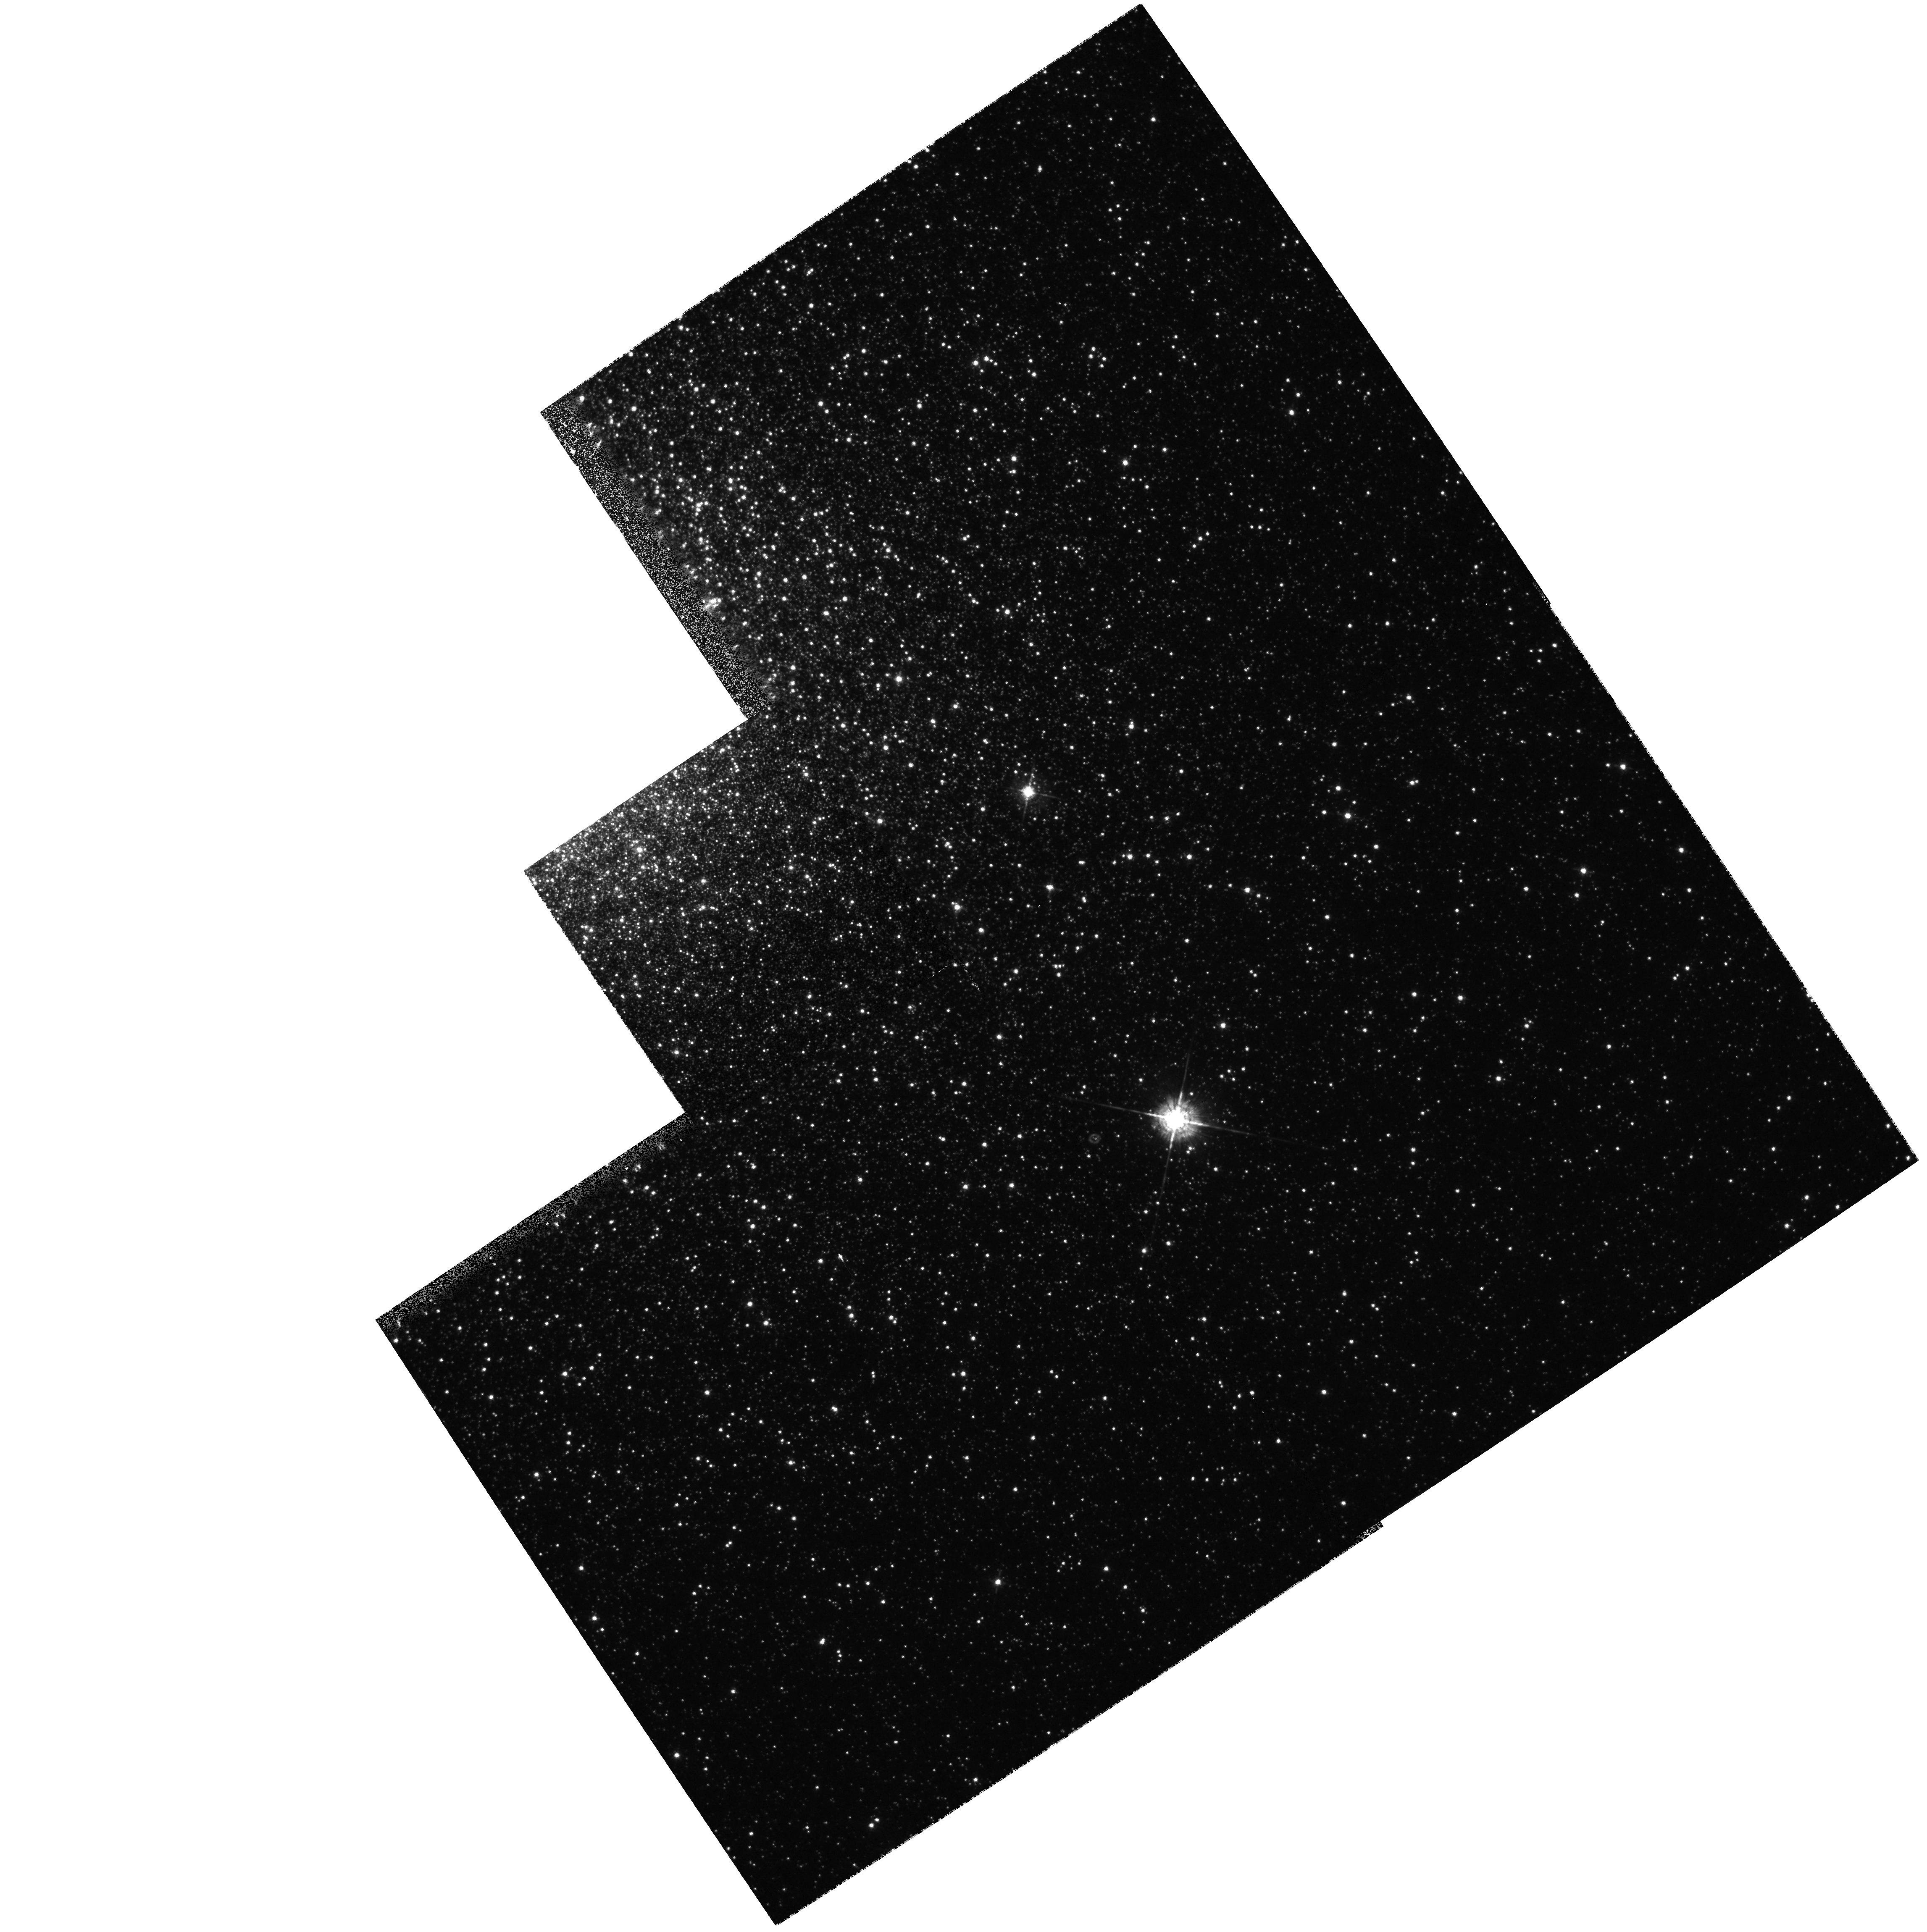
Target: NGC6441-PN
Instrument: WFPC2/PC
Filter: F547M
Exposure: 3 min
Observation ID: hst_6780_01_wfpc2_pc_f547m_u39u01

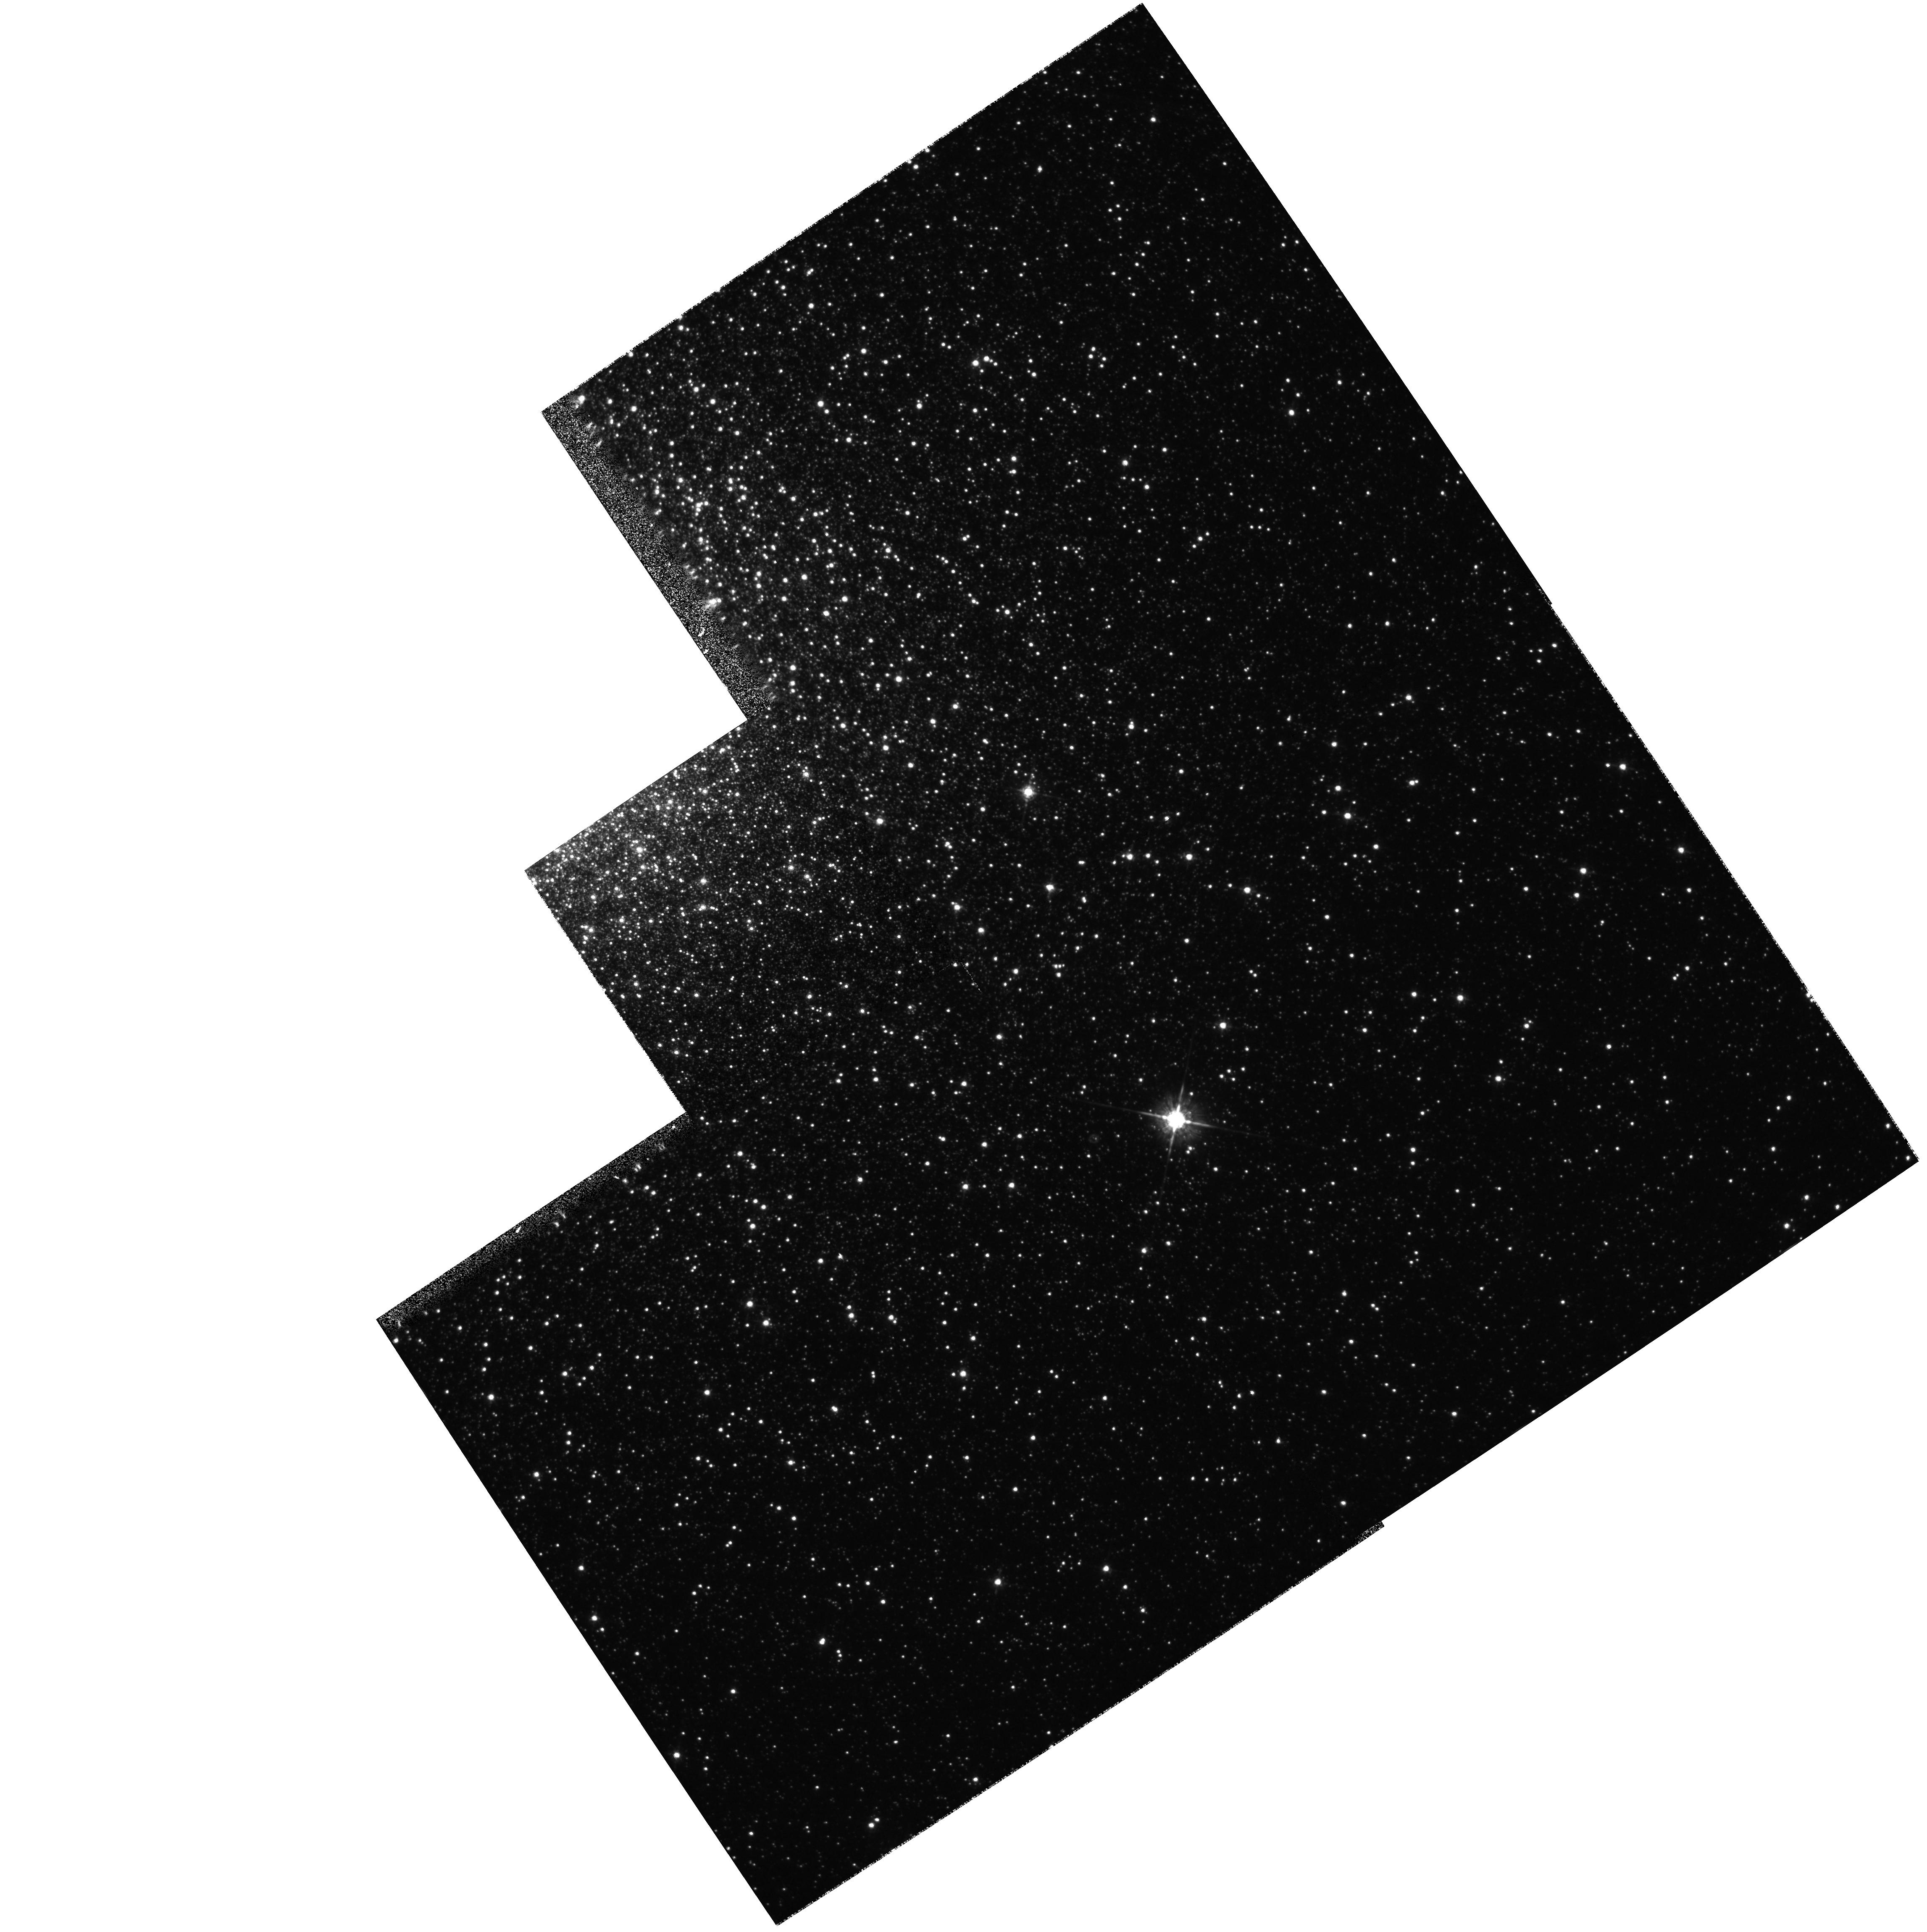
Target: NGC6441-PN
Instrument: WFPC2/PC
Filter: F675W
Exposure: 2 min
Observation ID: hst_6780_01_wfpc2_pc_f675w_u39u01

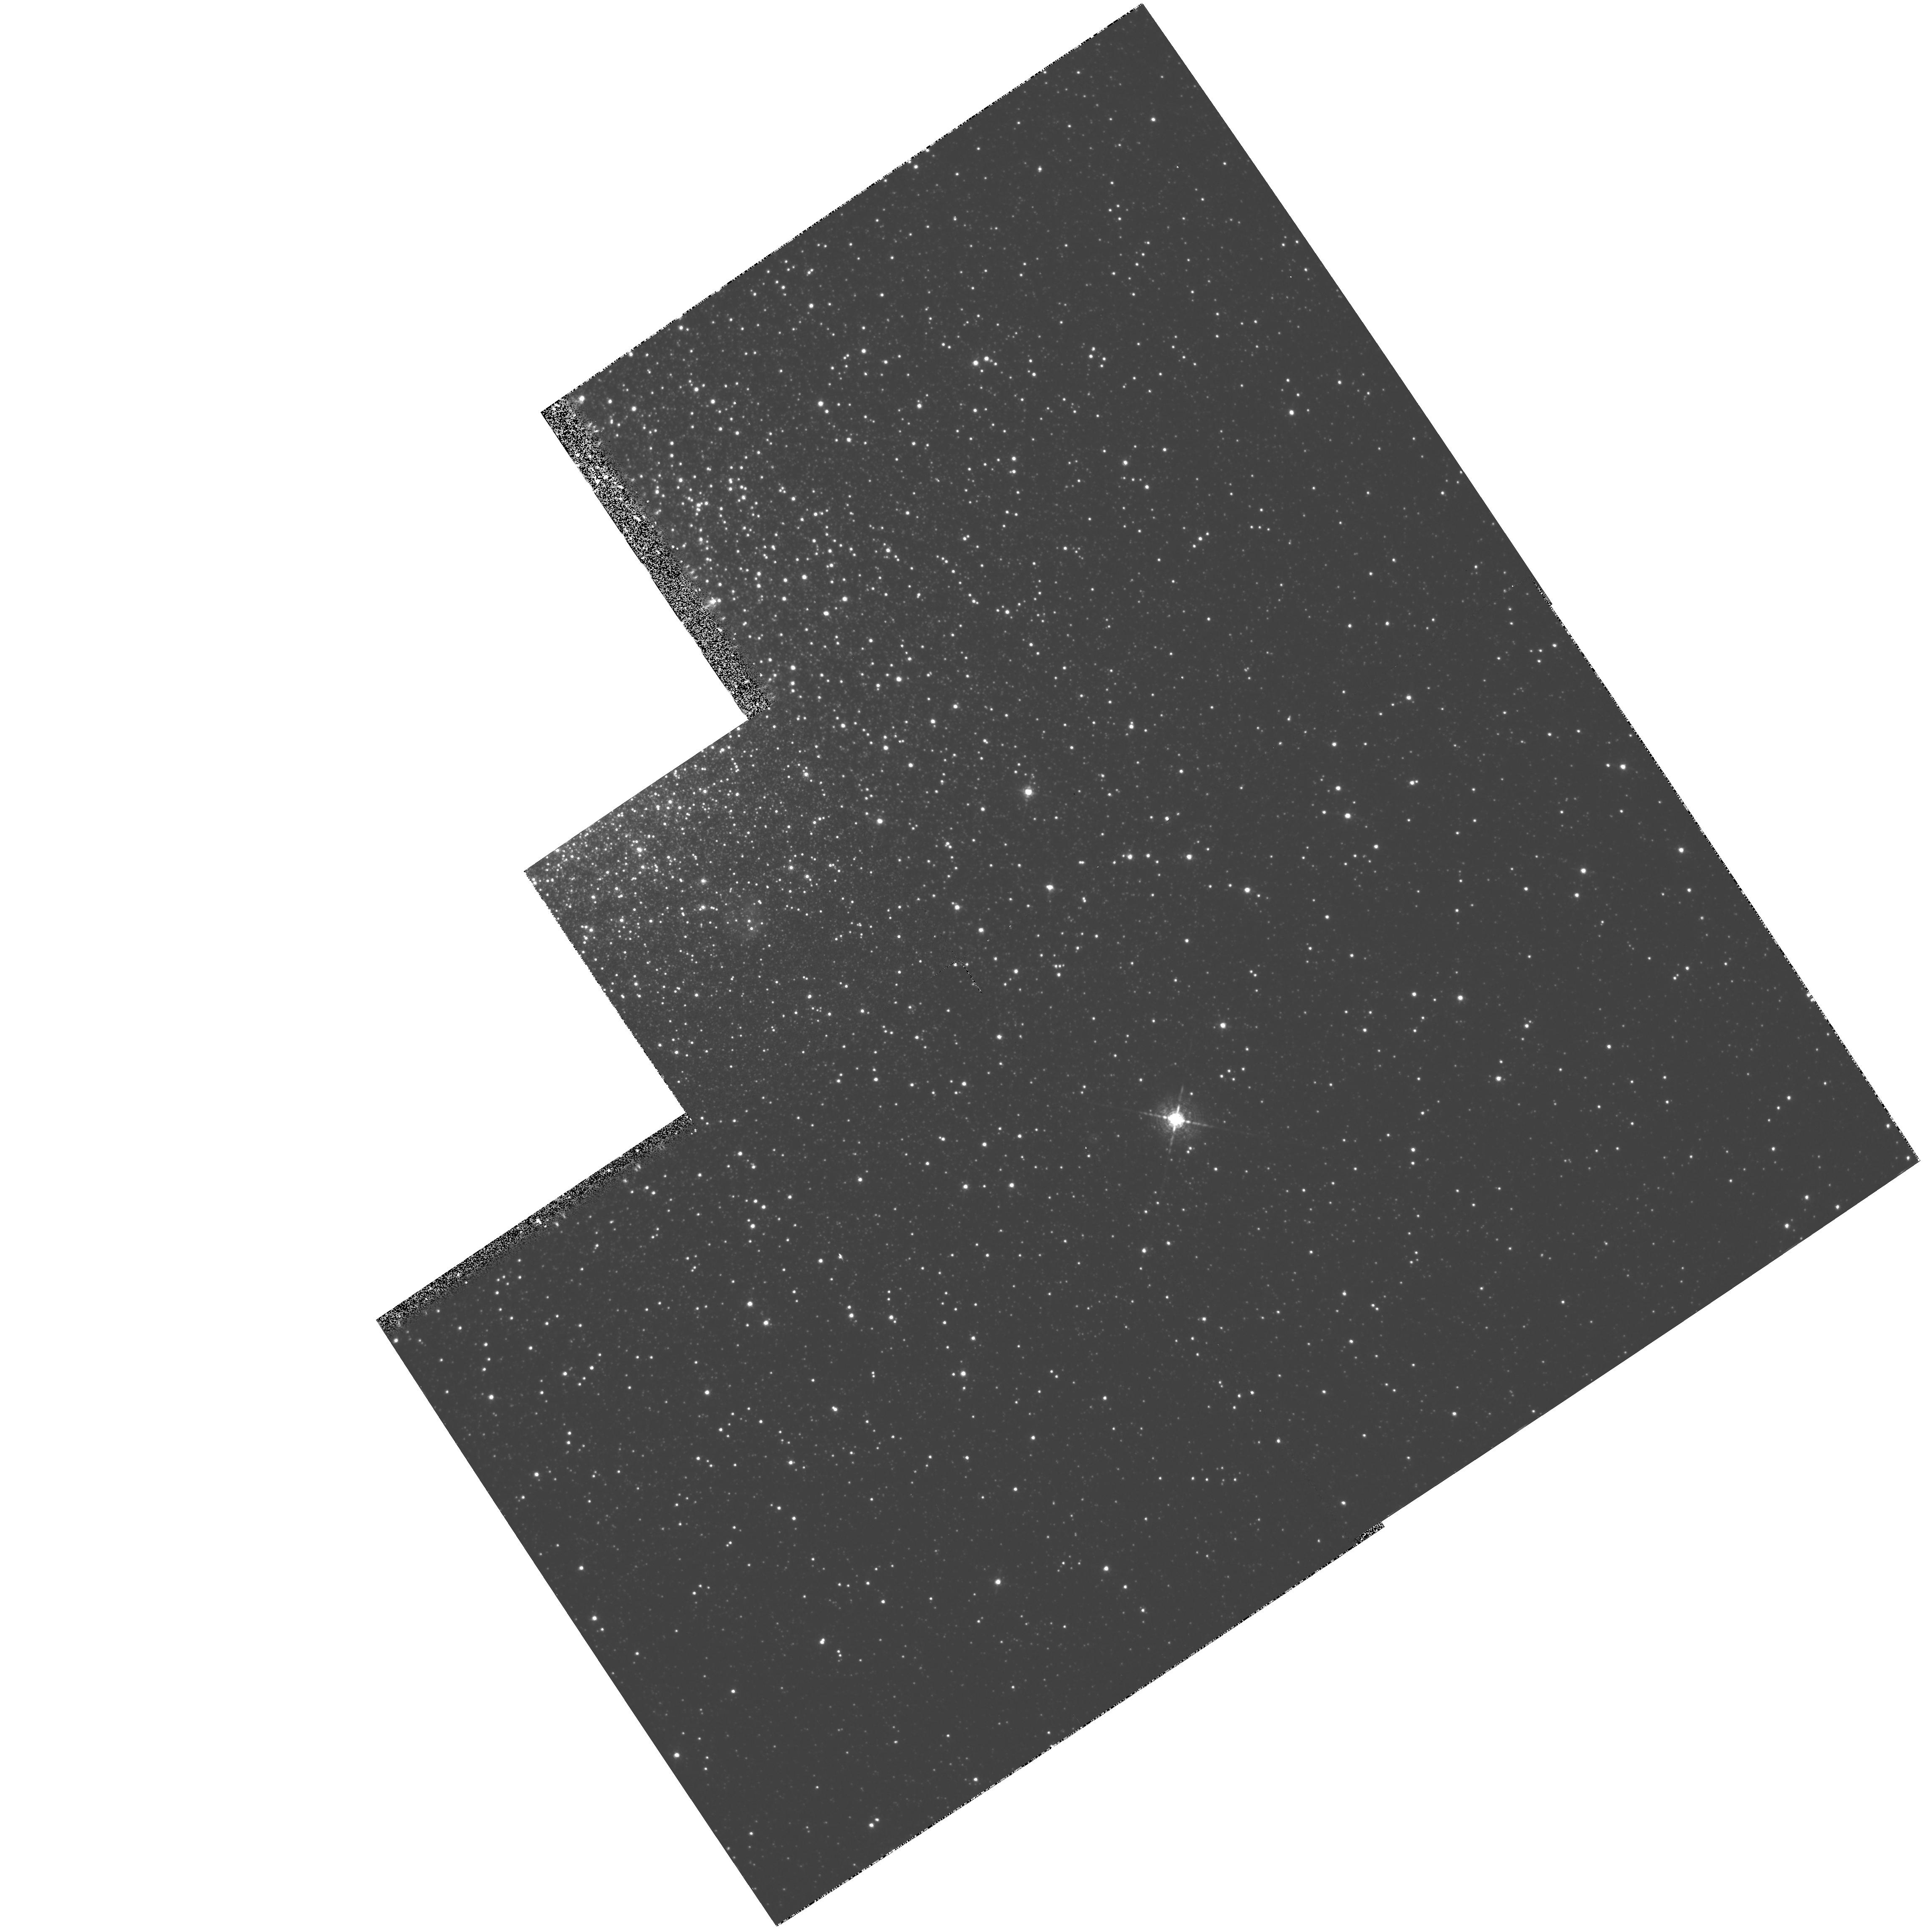
Target: NGC6441-PN
Instrument: WFPC2/PC
Filter: F656N
Exposure: 1 h
Observation ID: hst_6780_01_wfpc2_pc_f656n_u39u01

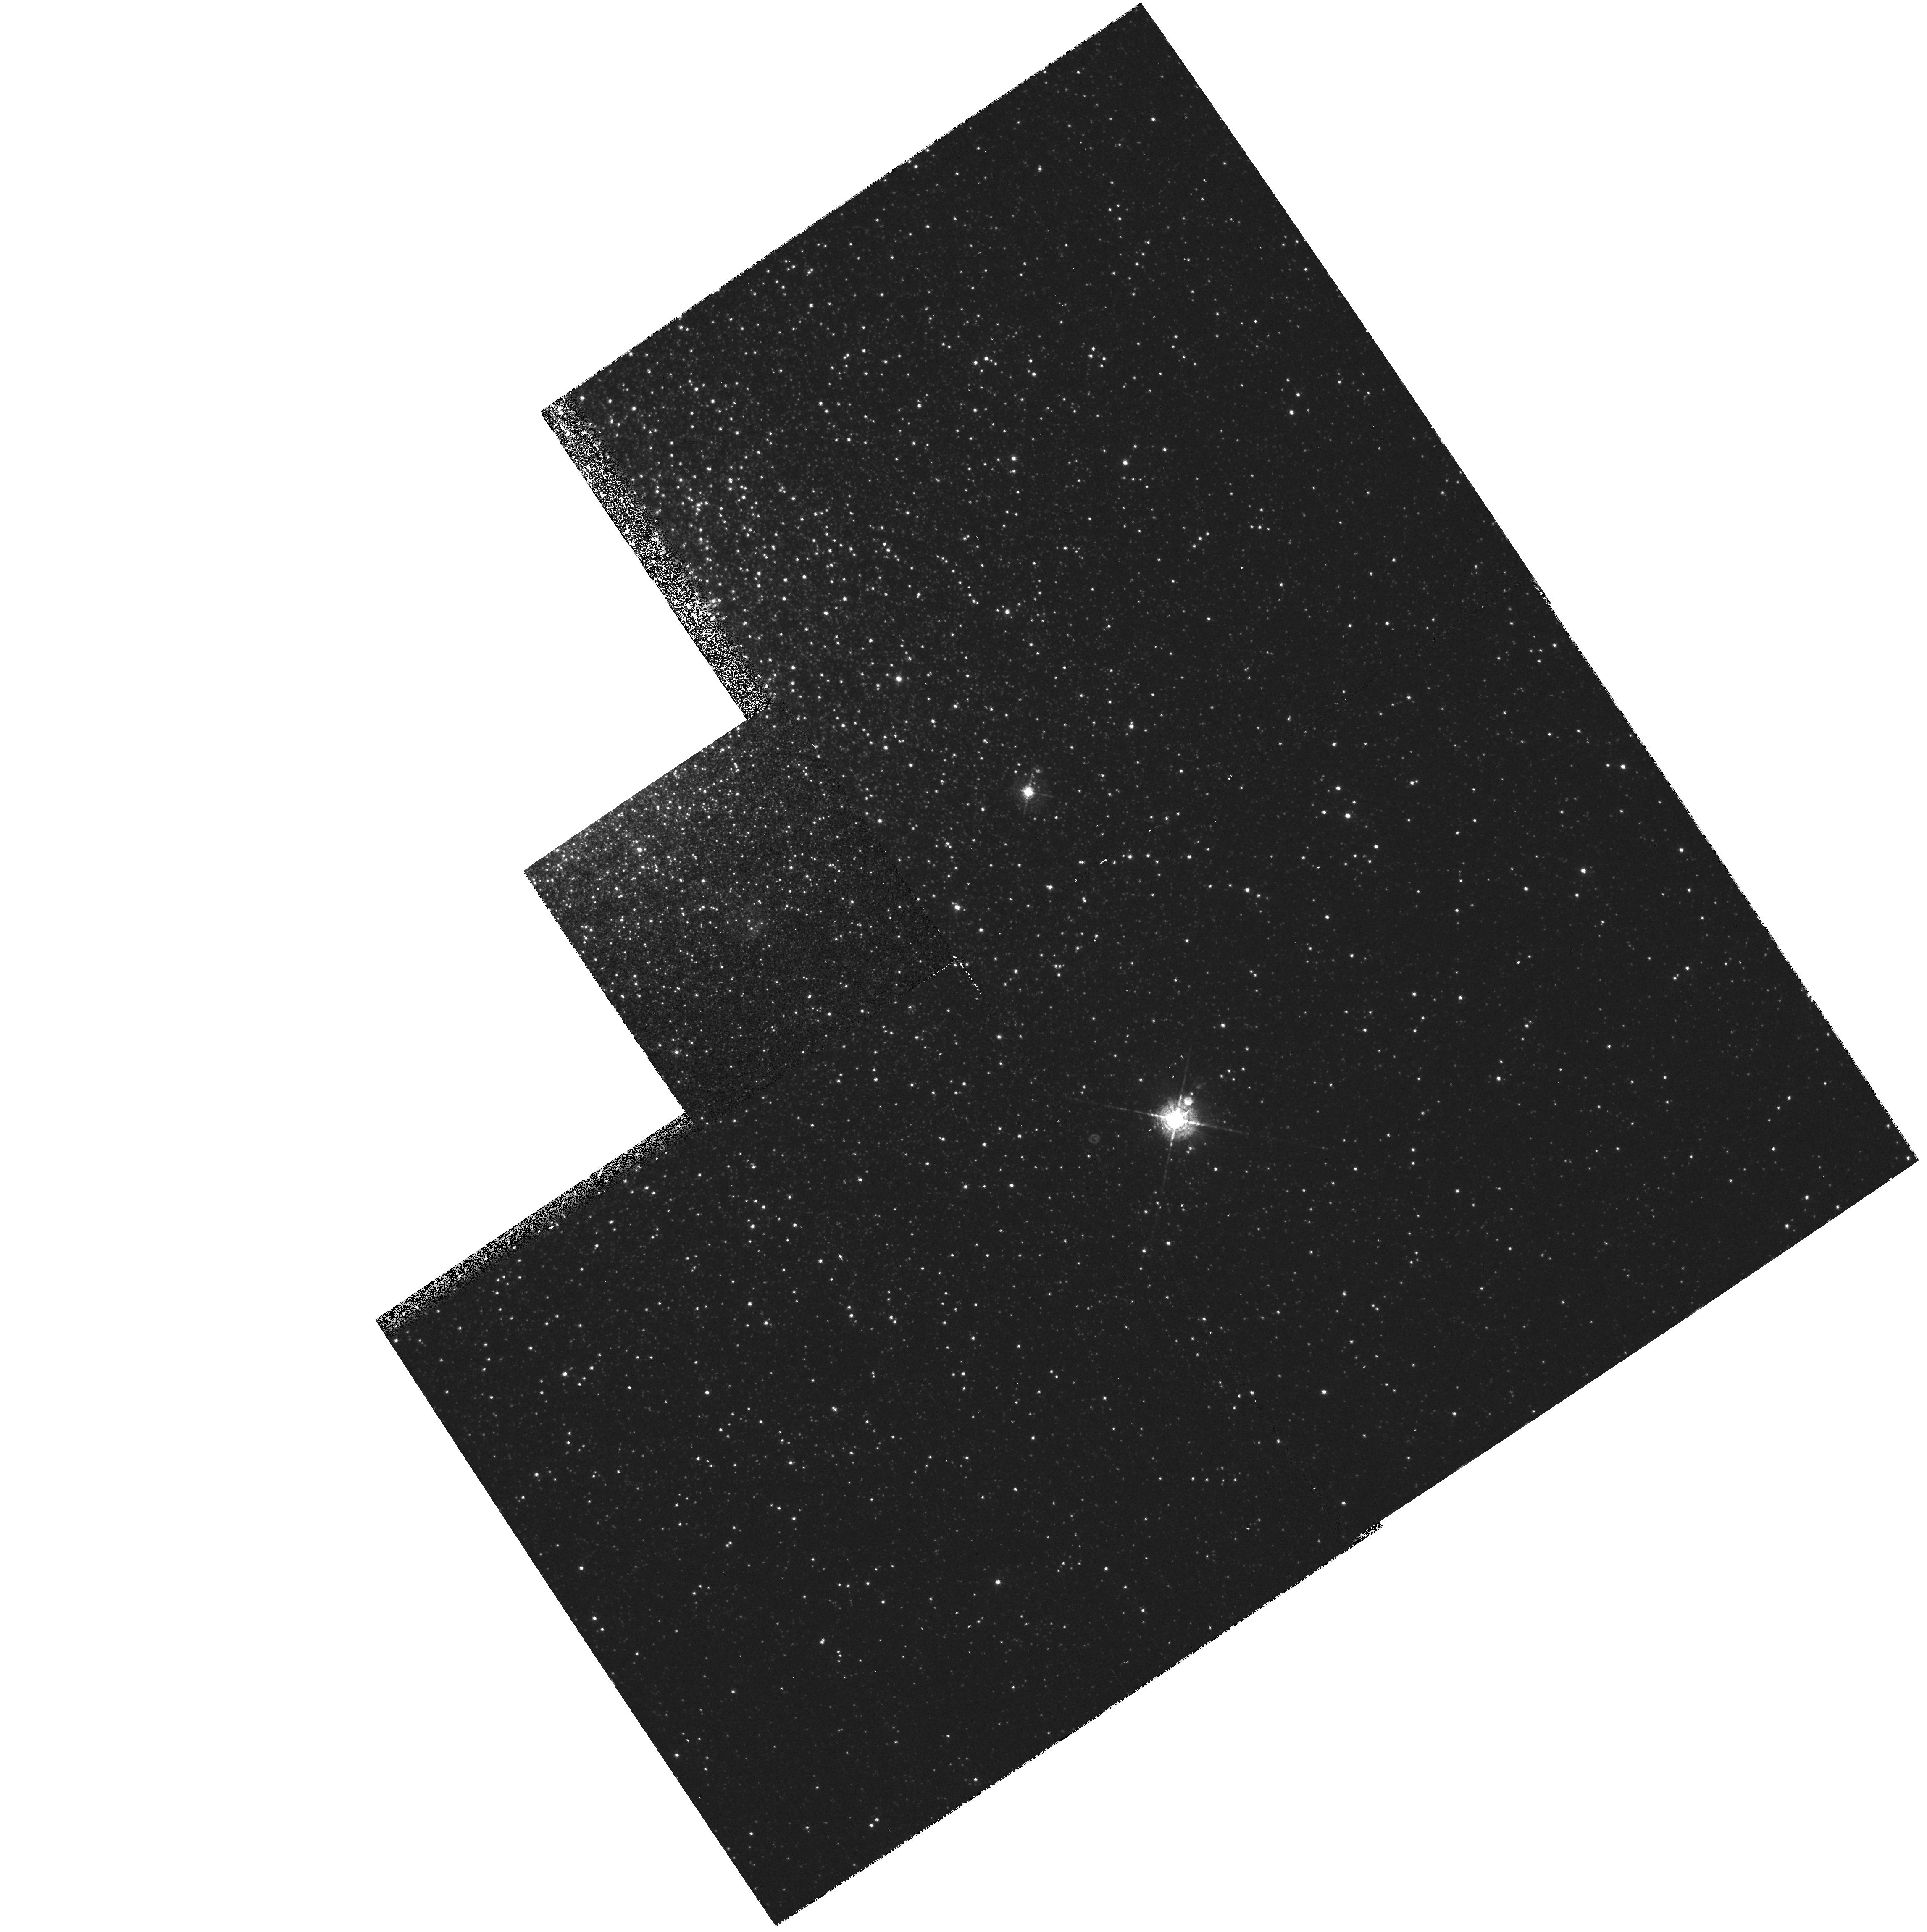
Target: NGC6441-PN
Instrument: WFPC2/PC
Filter: F502N
Exposure: 33 min
Observation ID: hst_6780_01_wfpc2_pc_f502n_u39u01

Spectroscopy and Imaging of a New Globular Cluster Planetary Nebula (PI: Jacoby, George)

We found the third (and probably last) PN to be associated with a Galactic globular cluster in NGC 6441. Optical spectra indicate an unexpectedly severe oxygen depletion (O/Fe ~ - 0.8). Ionization models (CLOUDY) indicate that oxygen at higher ionization stages may account for half of the depletion. HST observations are requested to (1) obtain UV spectra of the nebula to constrain models further and to determine directly the contributions from unseen higher stages of ionization of oxygen, while measuring carbon and nitrogen abundances, and (2) image the nebula at high resolution to ascertain its degree of disruption by the ISM. Neither the UV spectra nor the high resolution imaging can be done with ground-based telescopes. The optically derived O/Fe is 30-40* smaller than seen in the M15 PN or in field stars. This ratio impacts the ages derived for clusters where the field star assumption is used. Stellar dredge-up theory does not account for a depletion of oxygen this extreme. There is a small chance that the NGC 6441 PN is NOT a member of the cluster; its velocity differs from the cluster by ~ 20 km/s. This difference could be due to an interaction with the ISM. Direct images of the nebula are requested to examine the morphology. An interaction will be evident by the presence of a bow shock or by displacement of the ``central'' star from the nebula center.